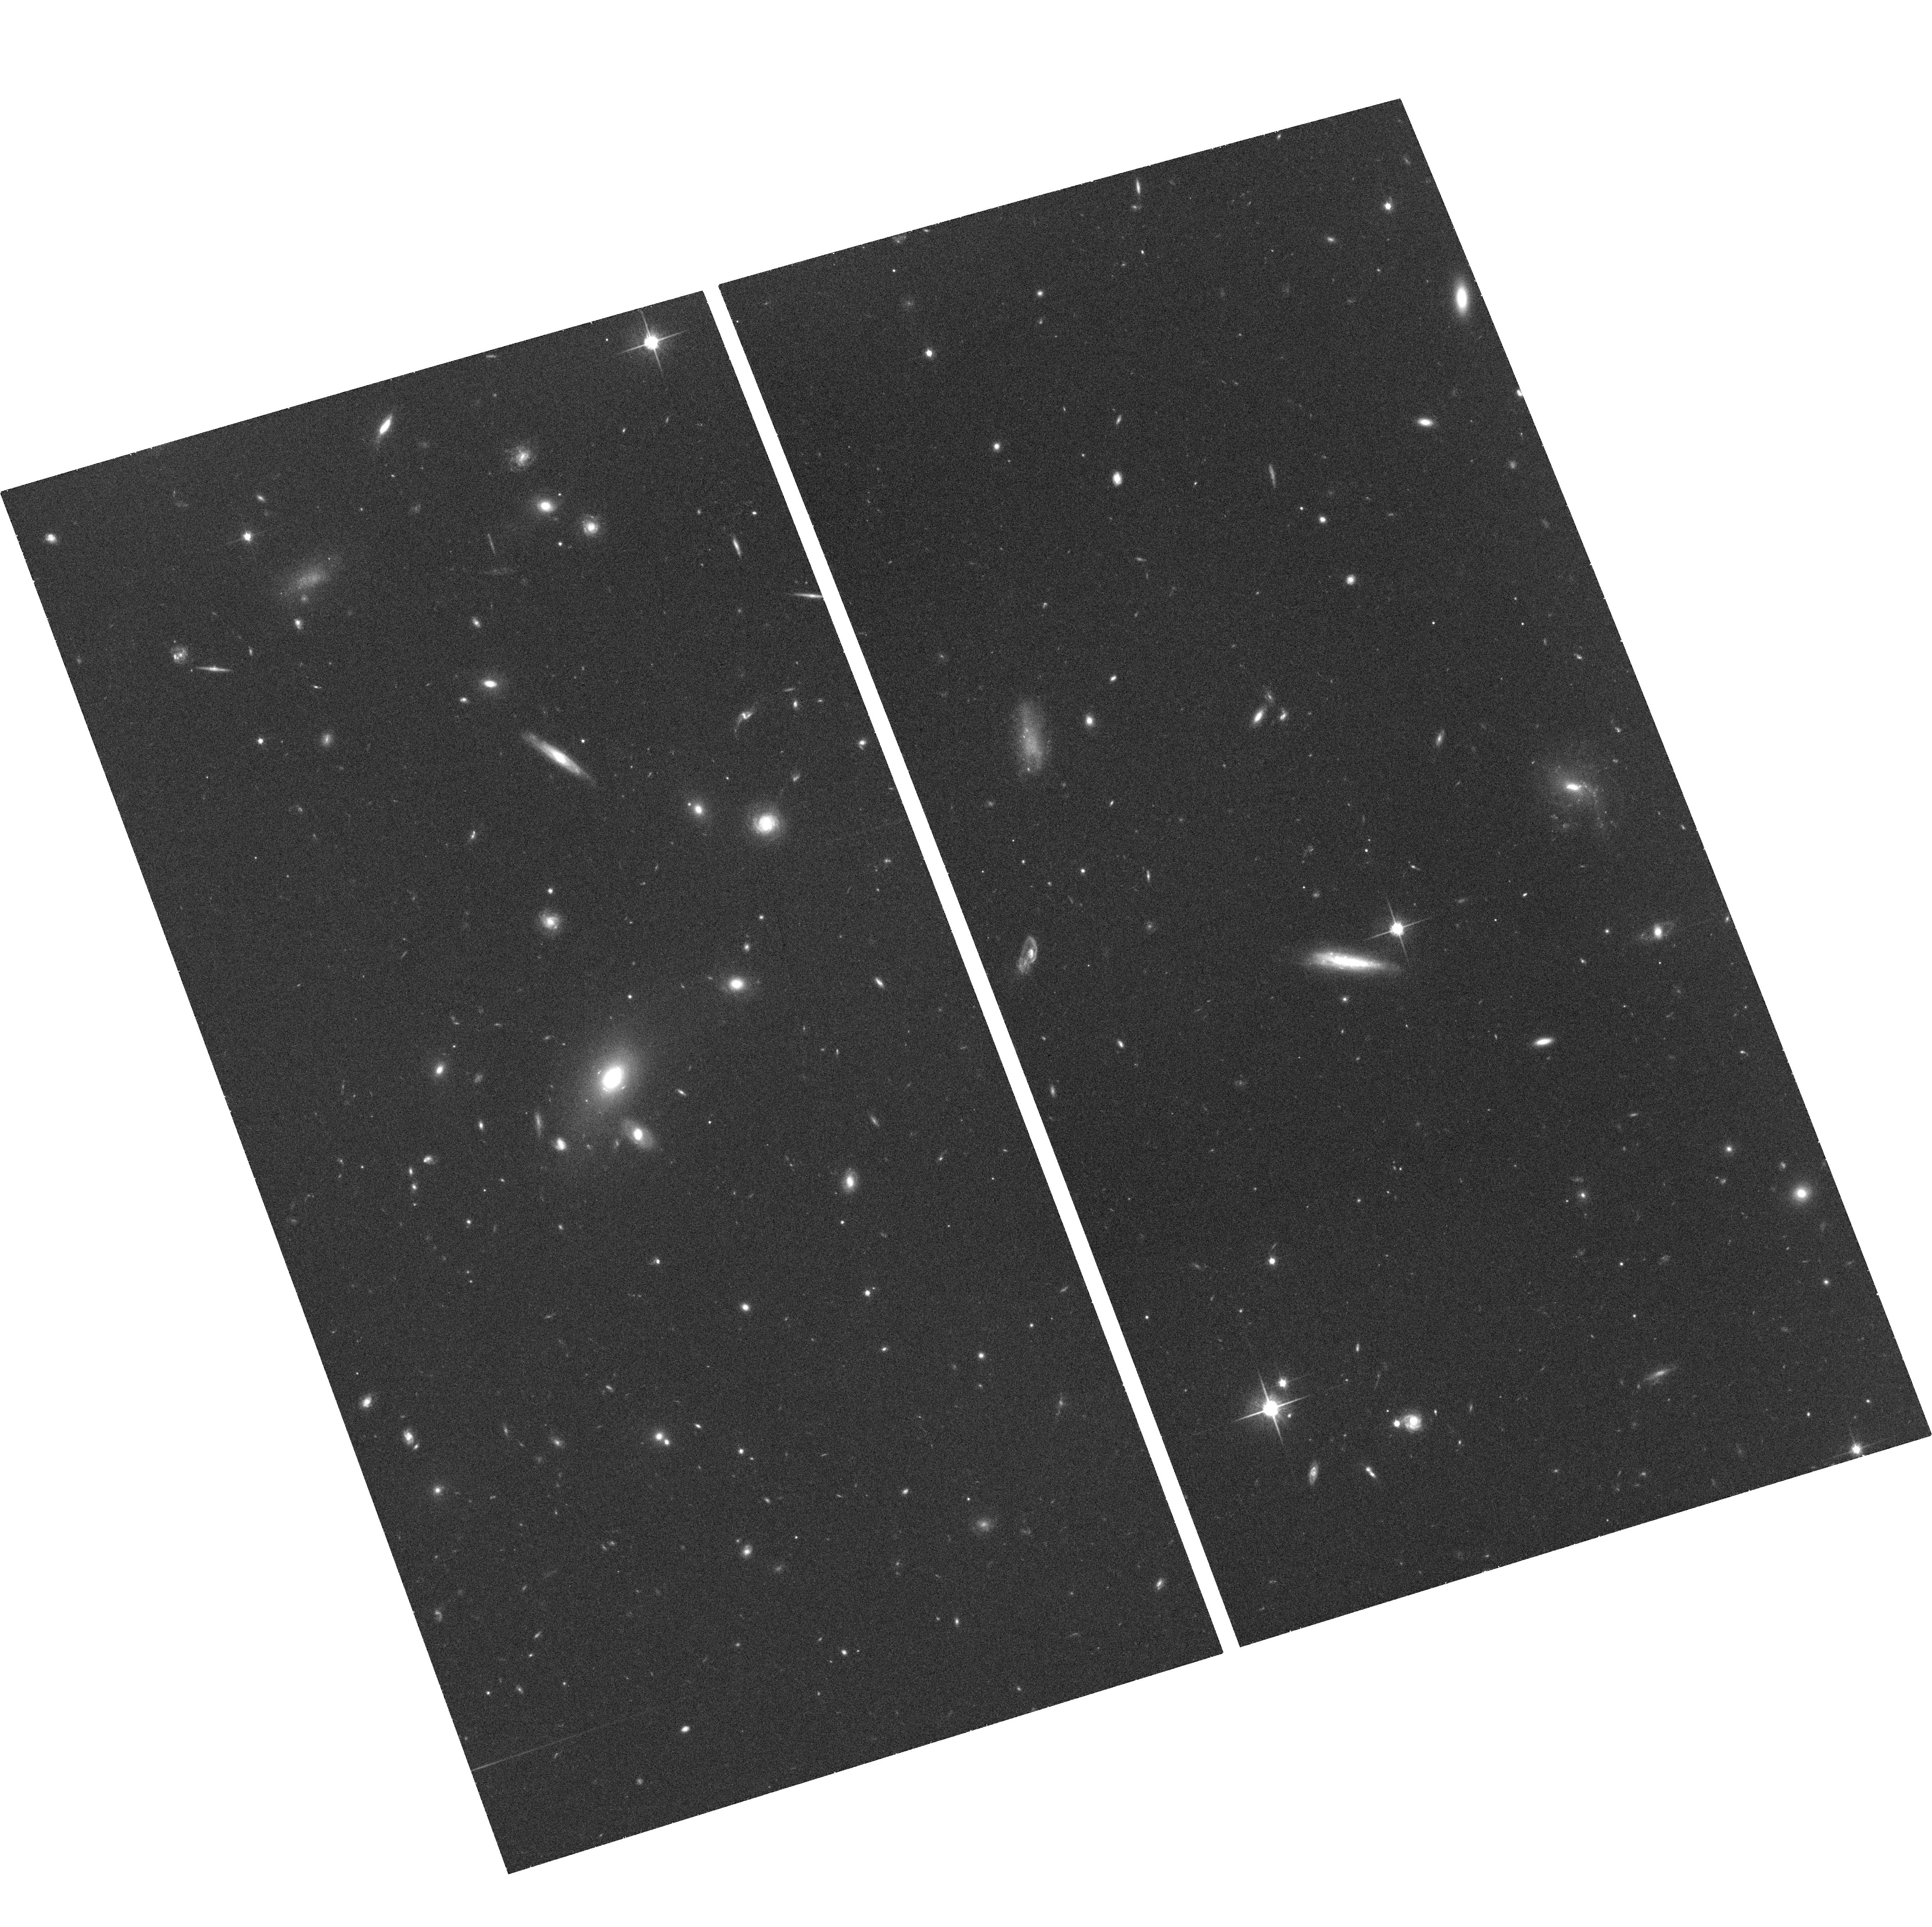
Target: SDSSJ1011+0143. Instrument: ACS/WFC. Filter: F814W. Exposure: 35 min. Observation ID: hst_10831_02_acs_wfc_f814w_j9qj02

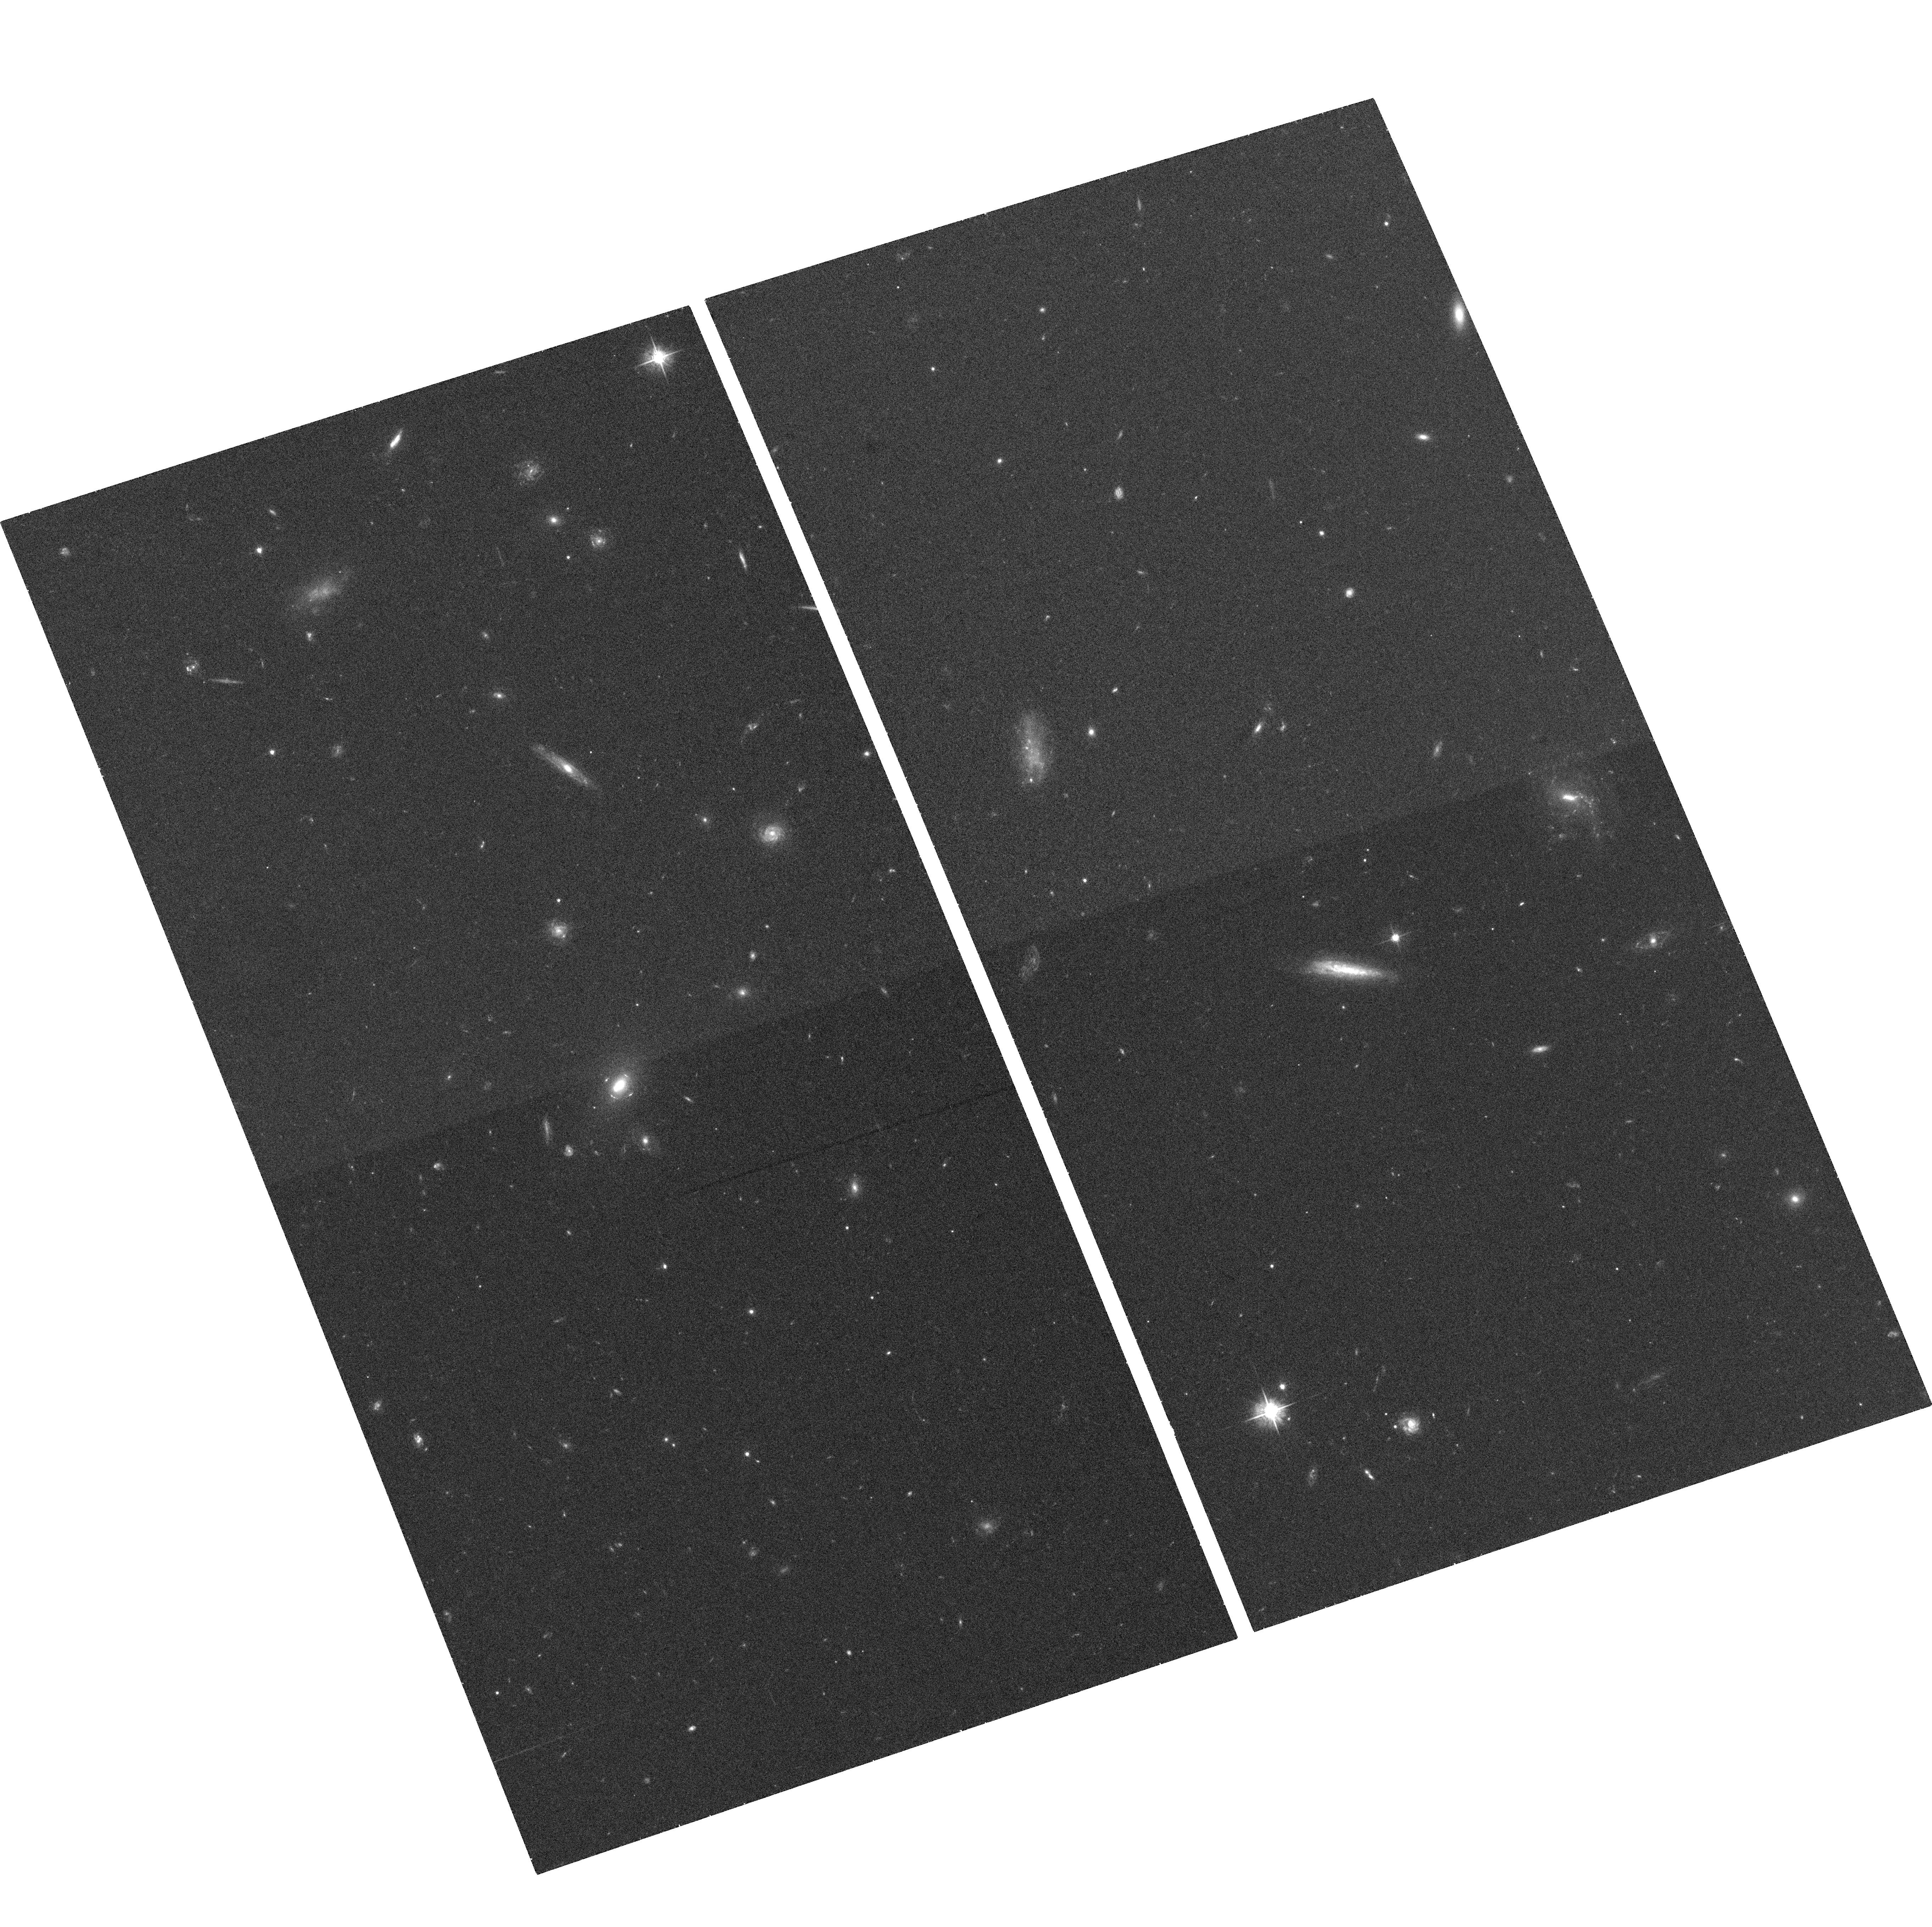
Target: SDSSJ1011+0143. Instrument: ACS/WFC. Filter: F555W. Exposure: 35 min. Observation ID: hst_10831_51_acs_wfc_f555w_j9qj51

A new wide-separation Einstein Cross at z=2.7 (PI: Moustakas, Leonidas A)

We propose ACS F555W and F814W imaging observations of a new wide-separation Einstein Cross selected from SDSS spectroscopy through a bright anomalous emission line and confirmed recently with Keck imaging and spectroscopy. The source galaxy is a moderately luminous (L~0.2L*) Lyman-alpha emitter at z=2.699, which is magnified and extended by more than a factor of twenty, making it one of the most accessible high-redshift bright Ly-a emitters on the sky. Its apparent flux is only 1.2 magnitudes fainter than MS1612-cB58, making this an ideal system for detailed study of the metallicity and initial mass function of a high-redshift star forming galaxy. The Einstein Radius is ~1.8arcsec, one of the widest known, making future spectroscopic ground-based followup optimal. This angle subtends ~5 kpc at the lens galaxy at z=0.331. The high resolution, high signal to noise imaging we propose to obtain will allow us to build accurate lensing models, including source reconstructions; combined with existing and planned Keck spectroscopy, will make possible a map of the host dark matter halo density profile to greater than one effective light radius; and will reveal lower surface brightness features associated with the bright star-forming knot lensed into the Cross. Finally, it will be an exquisite Hubble Heritage galaxy, which will be indispensable for many other applications. We are requesting a very modest proprietary period, in order to provide high-level reductions and ancillary data publically available simultaneously.